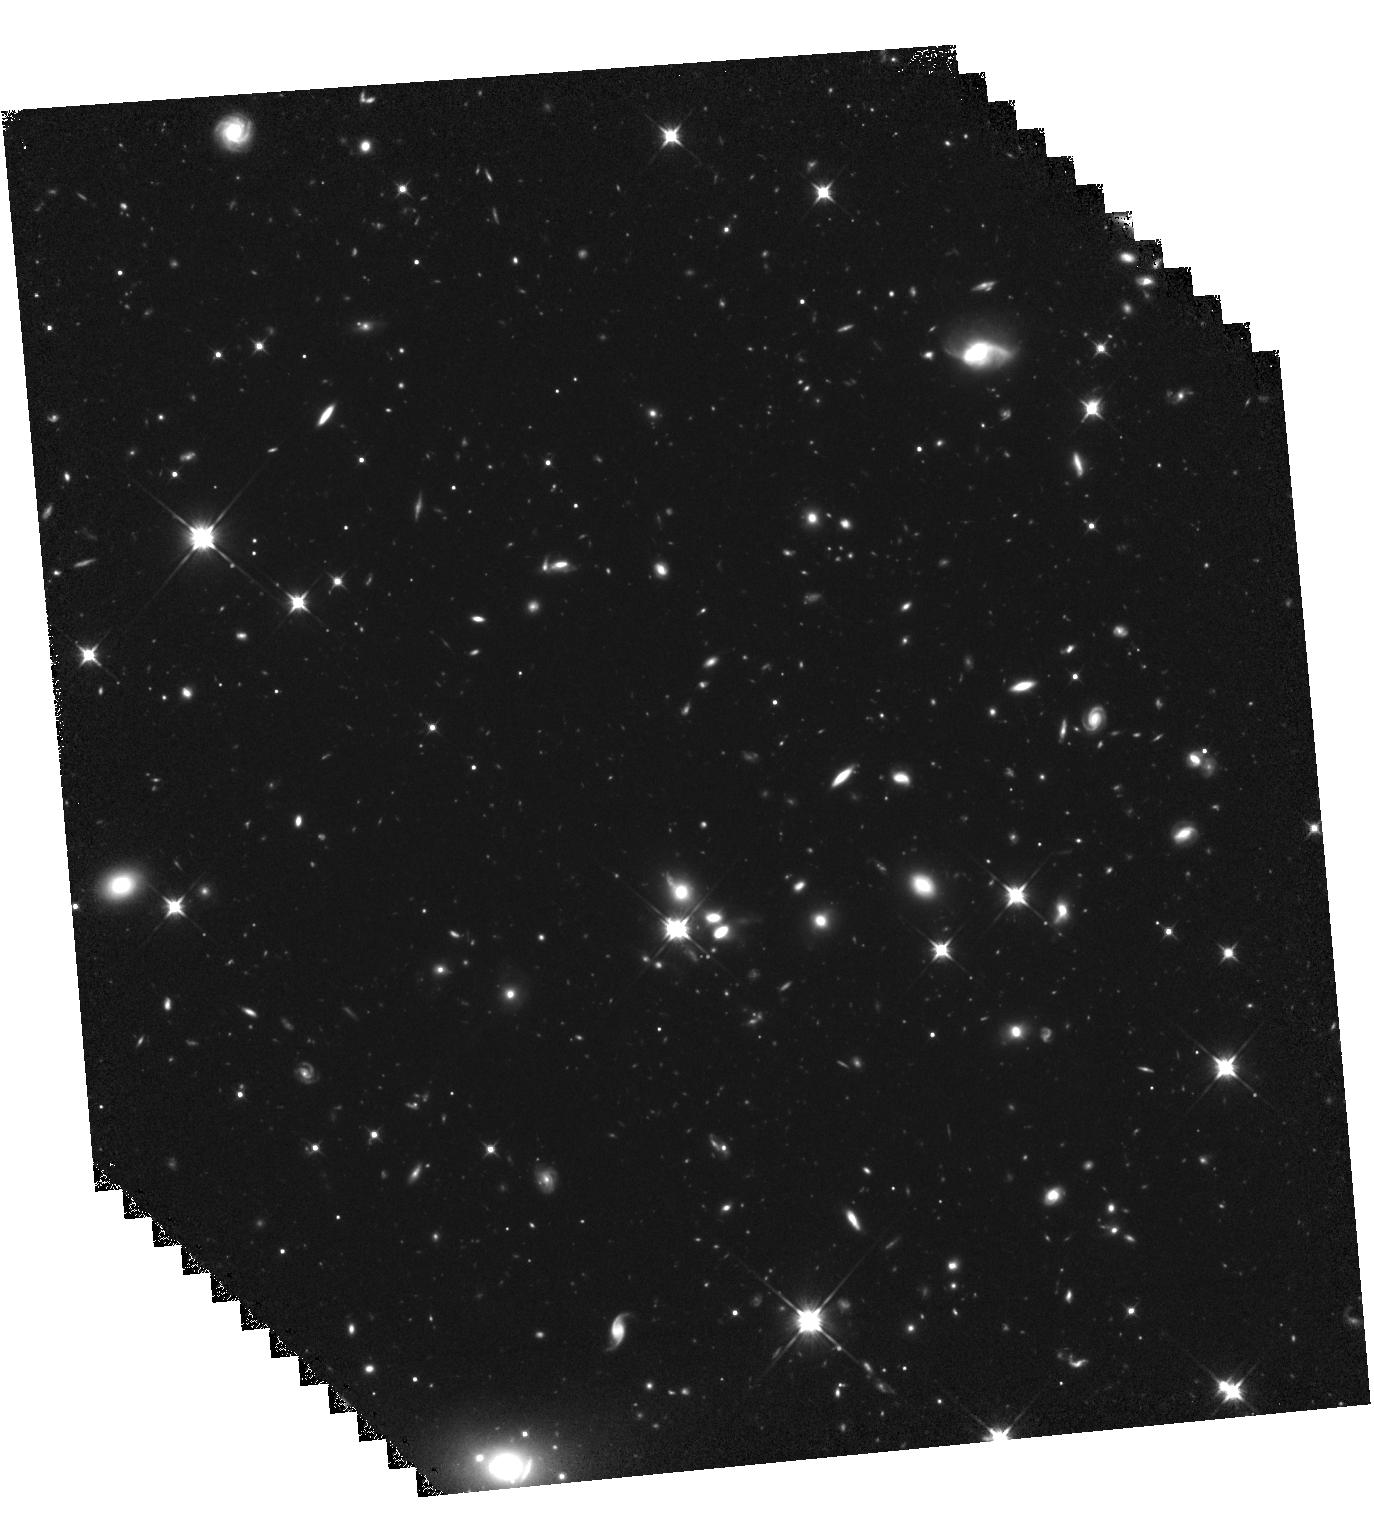
Target: GRB050814. Instrument: WFC3/IR. Filter: F110W. Exposure: 2.2 h. Observation ID: hst_15644_19_wfc3_ir_f110w_idxm19

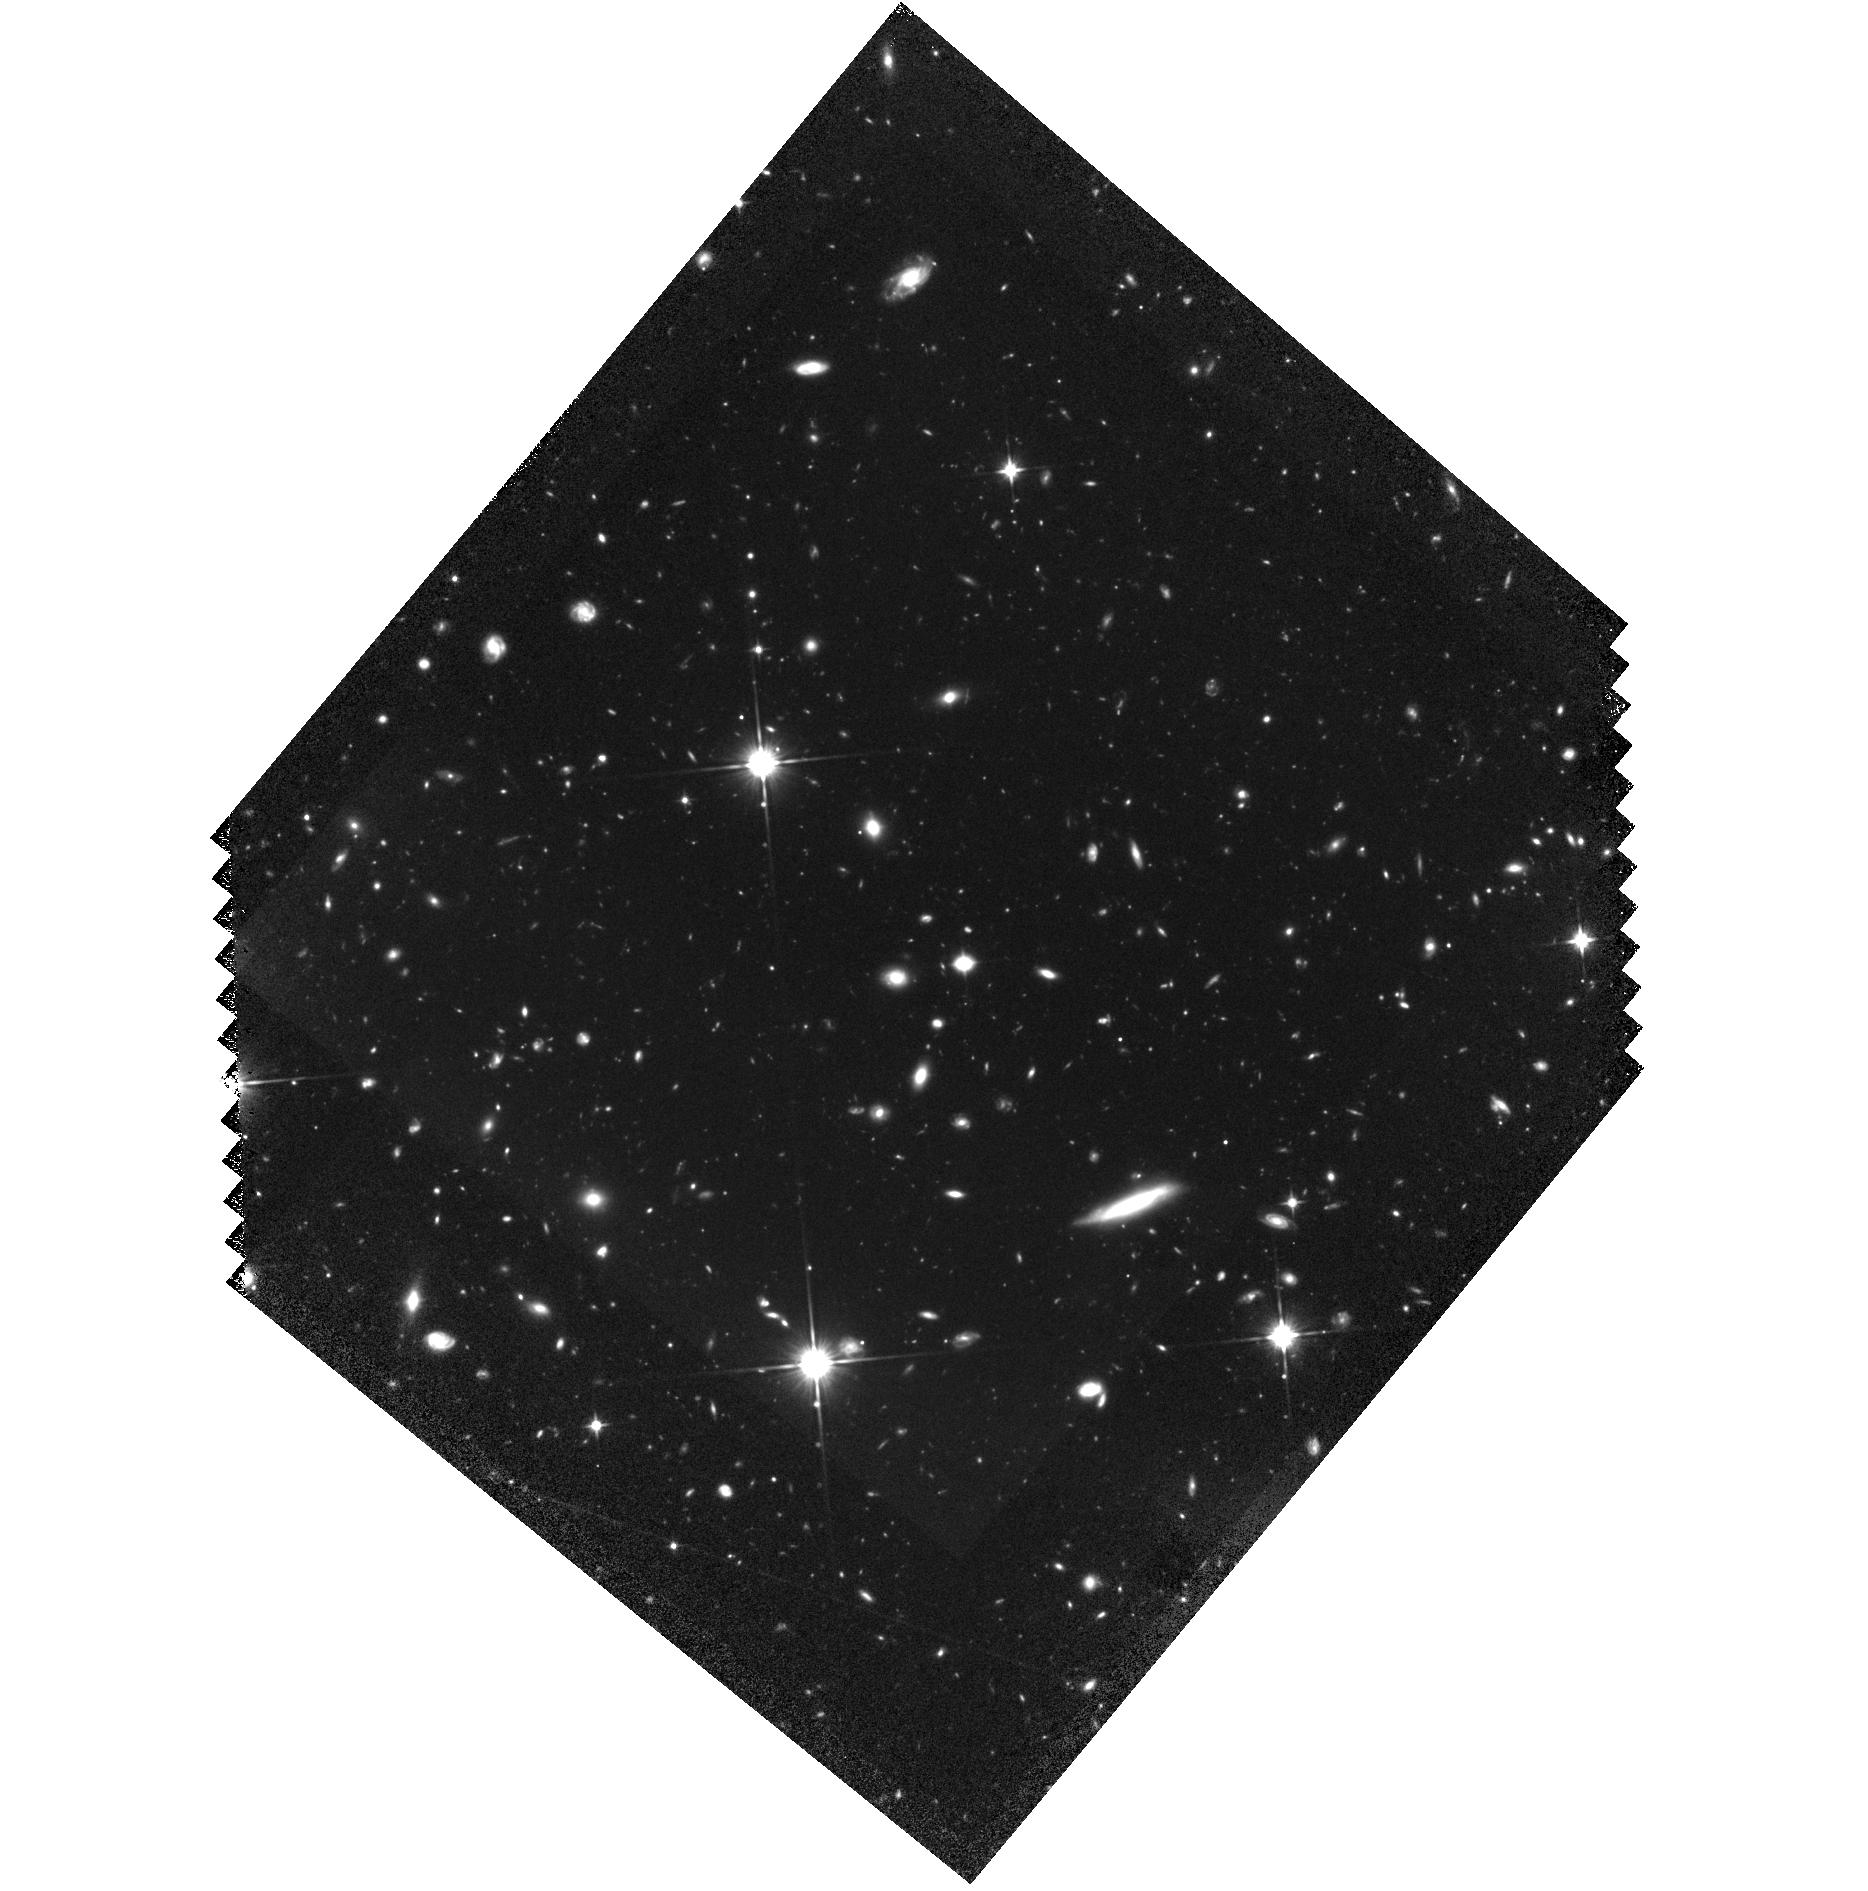
Target: GRB111008A. Instrument: WFC3/IR. Filter: F110W. Exposure: 2 h. Observation ID: hst_15644_66_wfc3_ir_f110w_idxm66

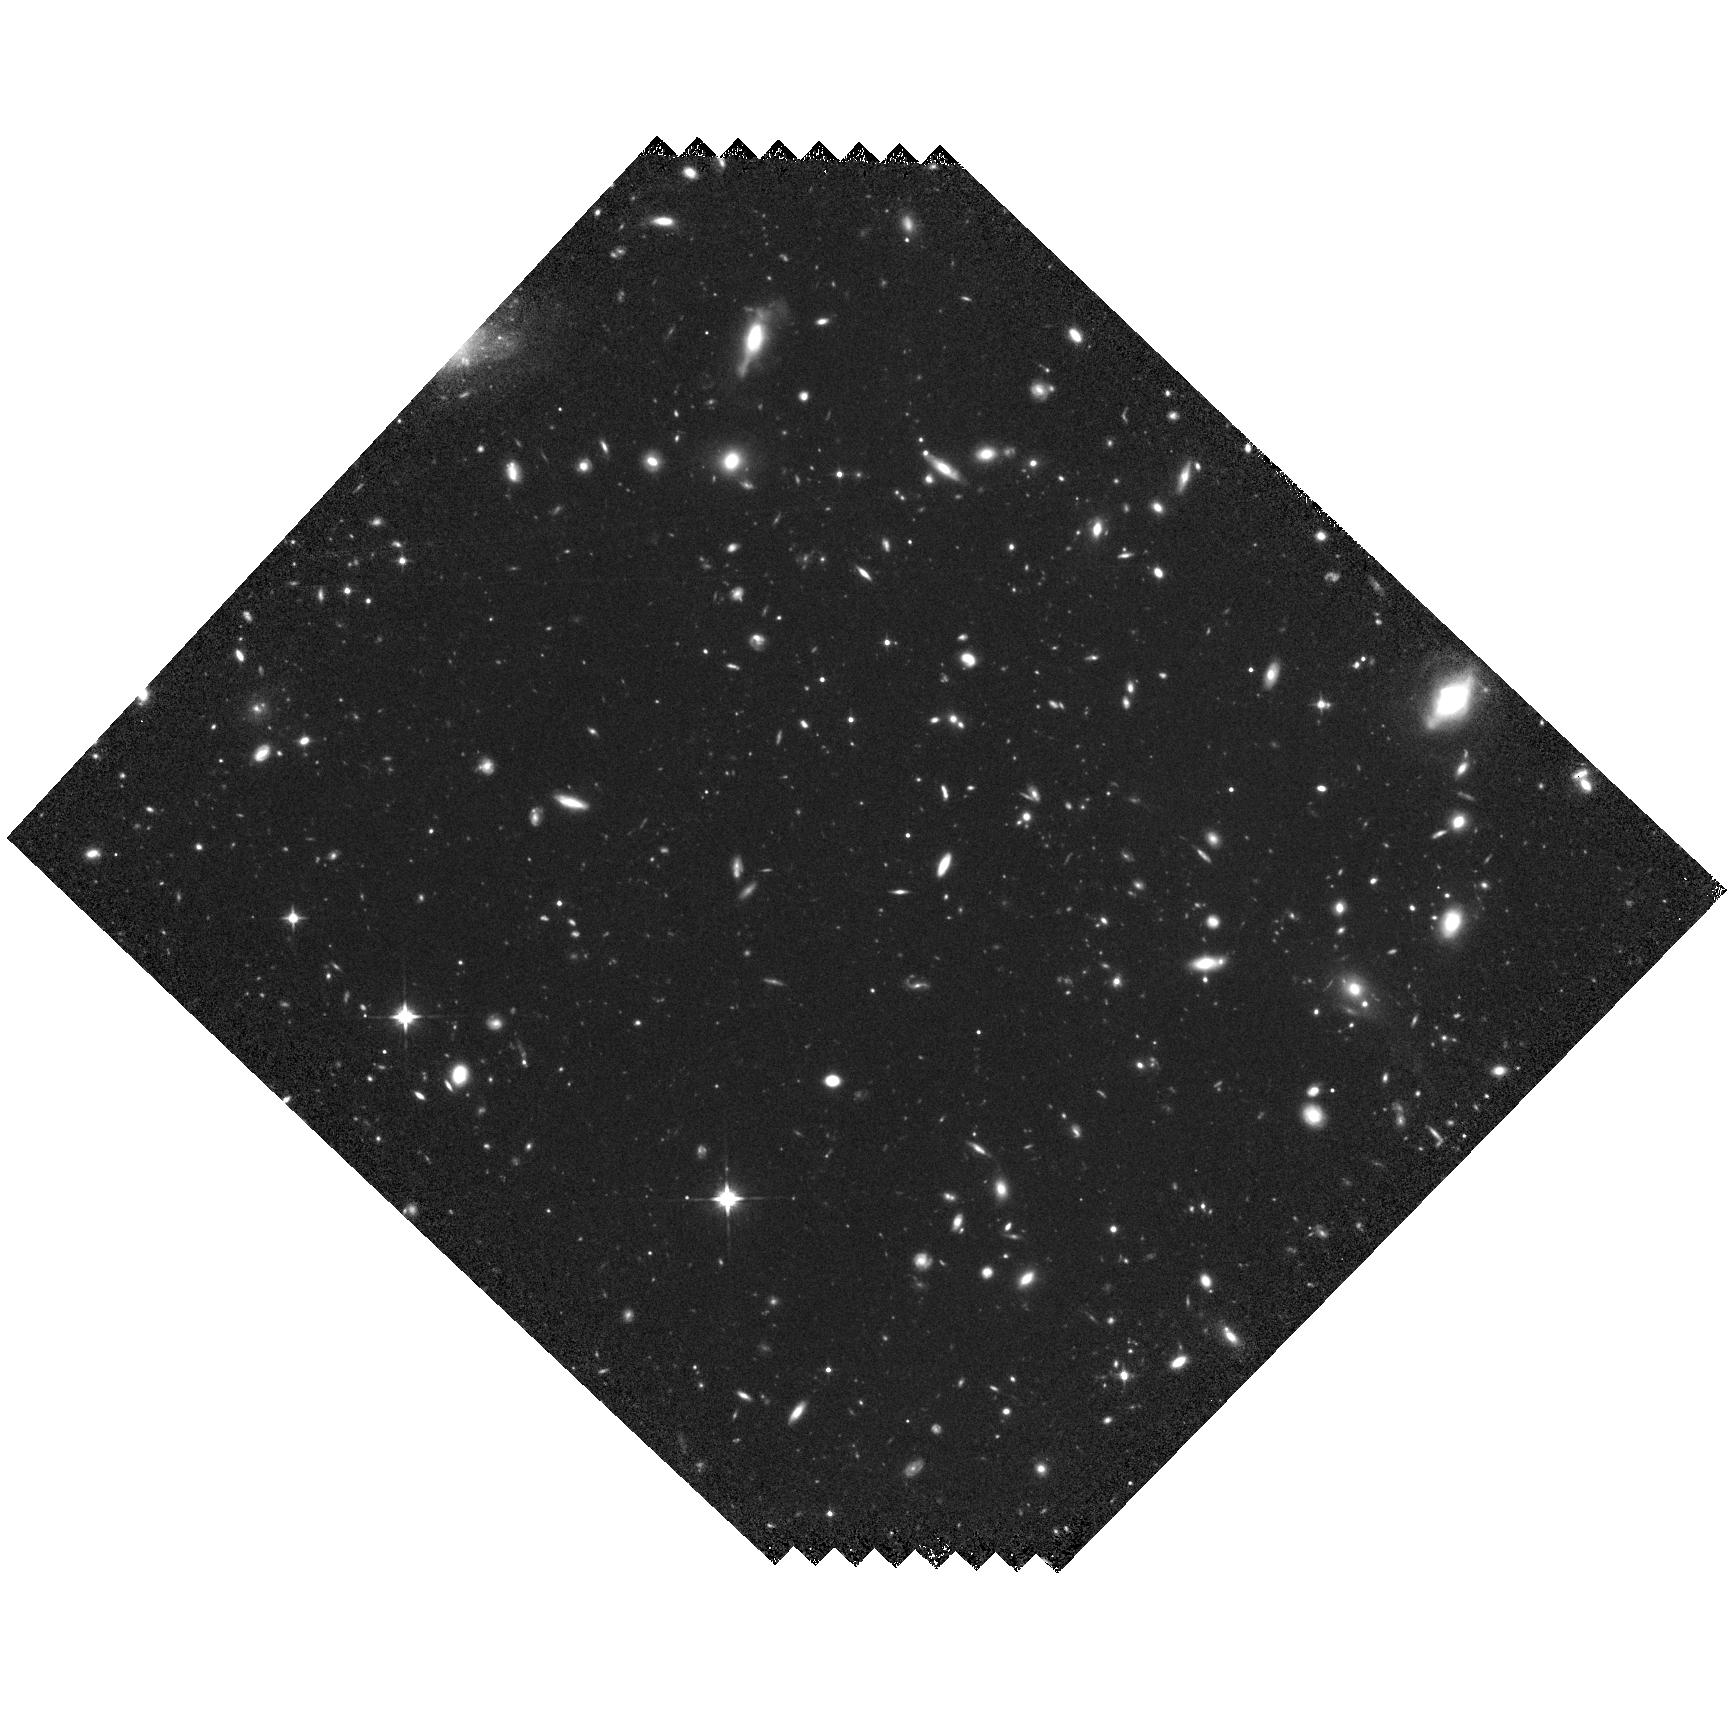
Target: GRB100513A. Instrument: WFC3/IR. Filter: F110W. Exposure: 1.3 h. Observation ID: hst_15644_11_wfc3_ir_f110w_idxm11

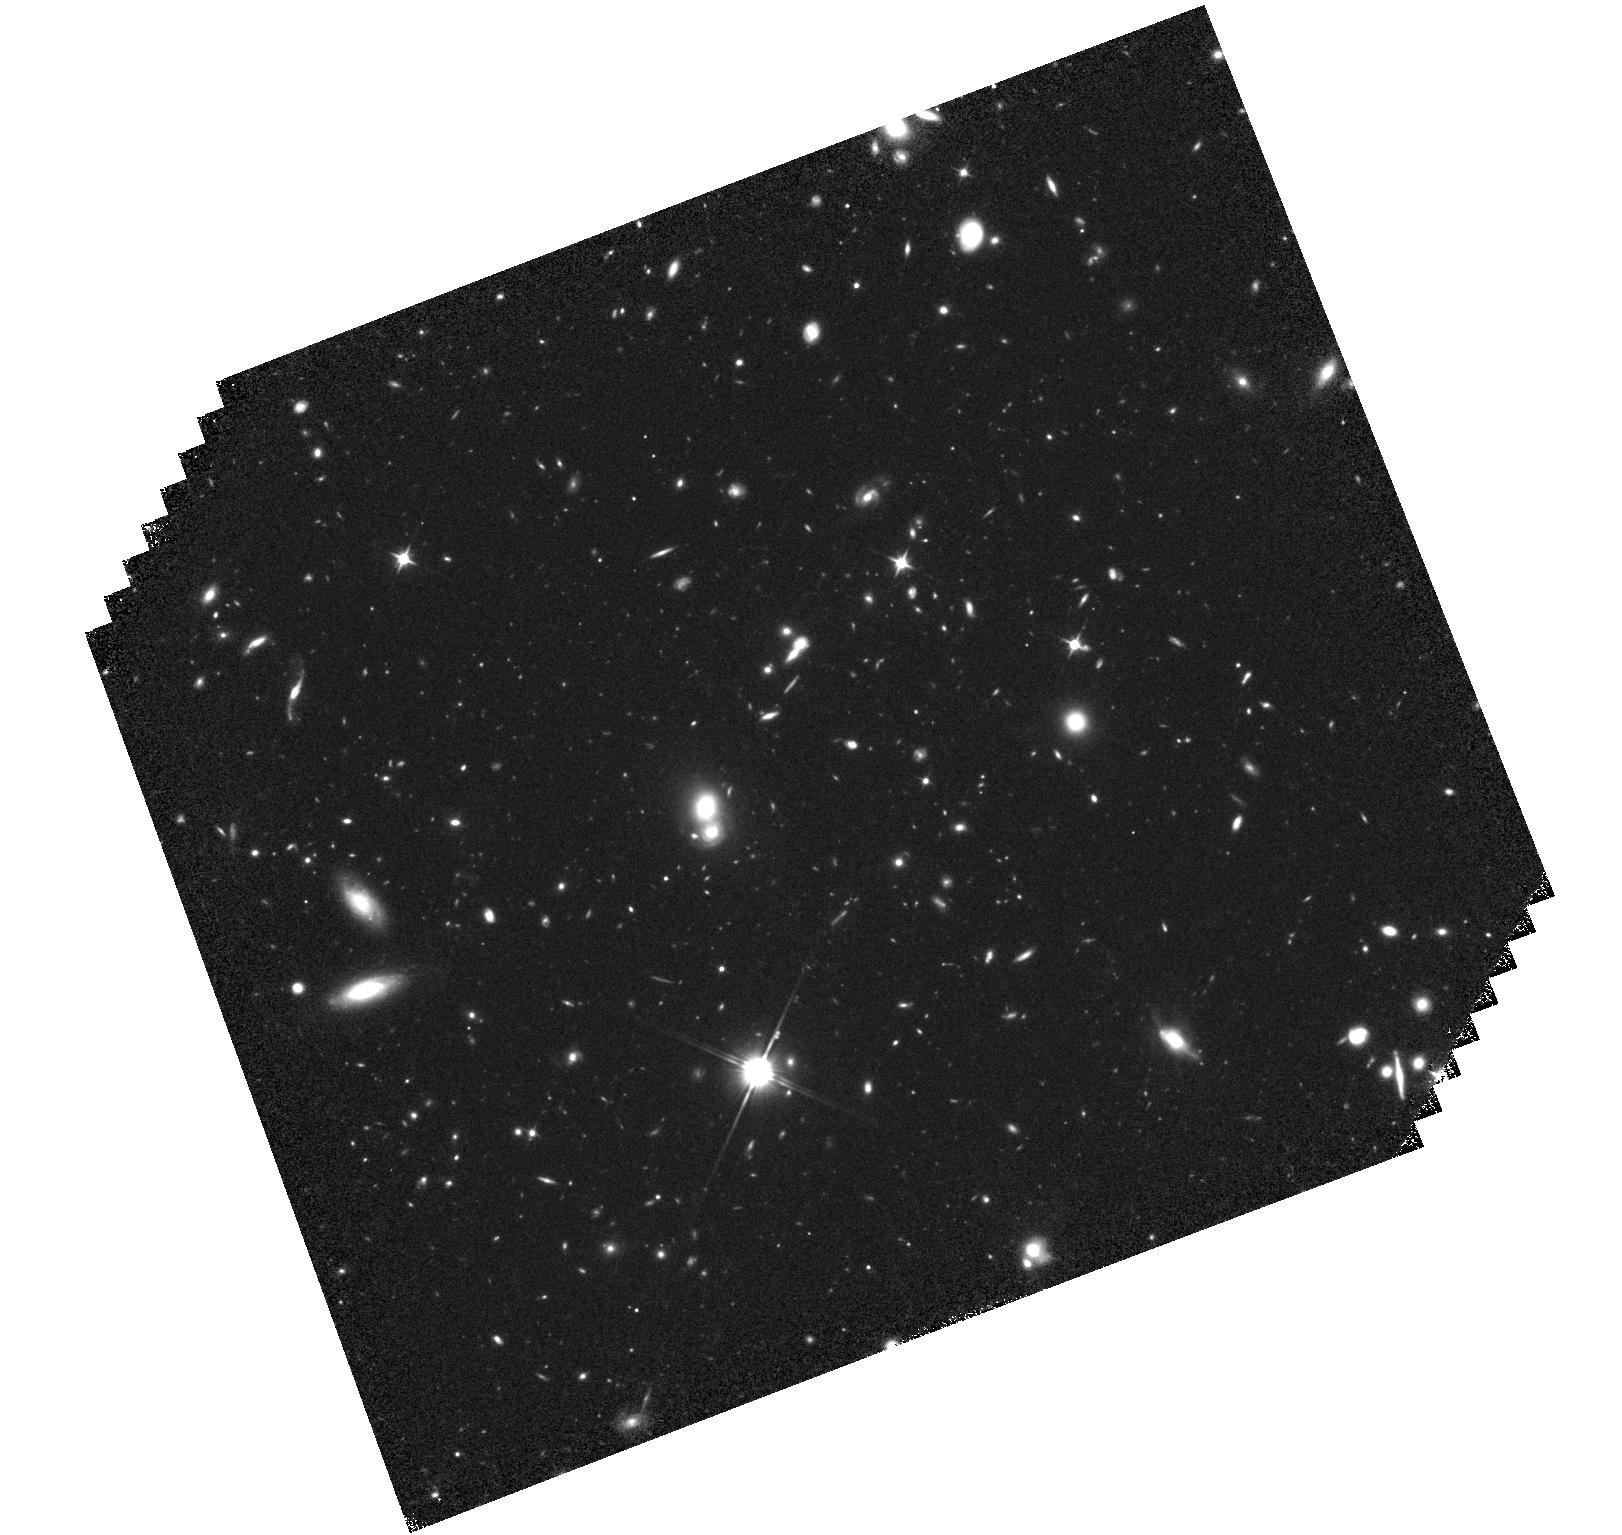
Target: GRB060206. Instrument: WFC3/IR. Filter: F110W. Exposure: 1.5 h. Observation ID: hst_15644_02_wfc3_ir_f110w_idxm02

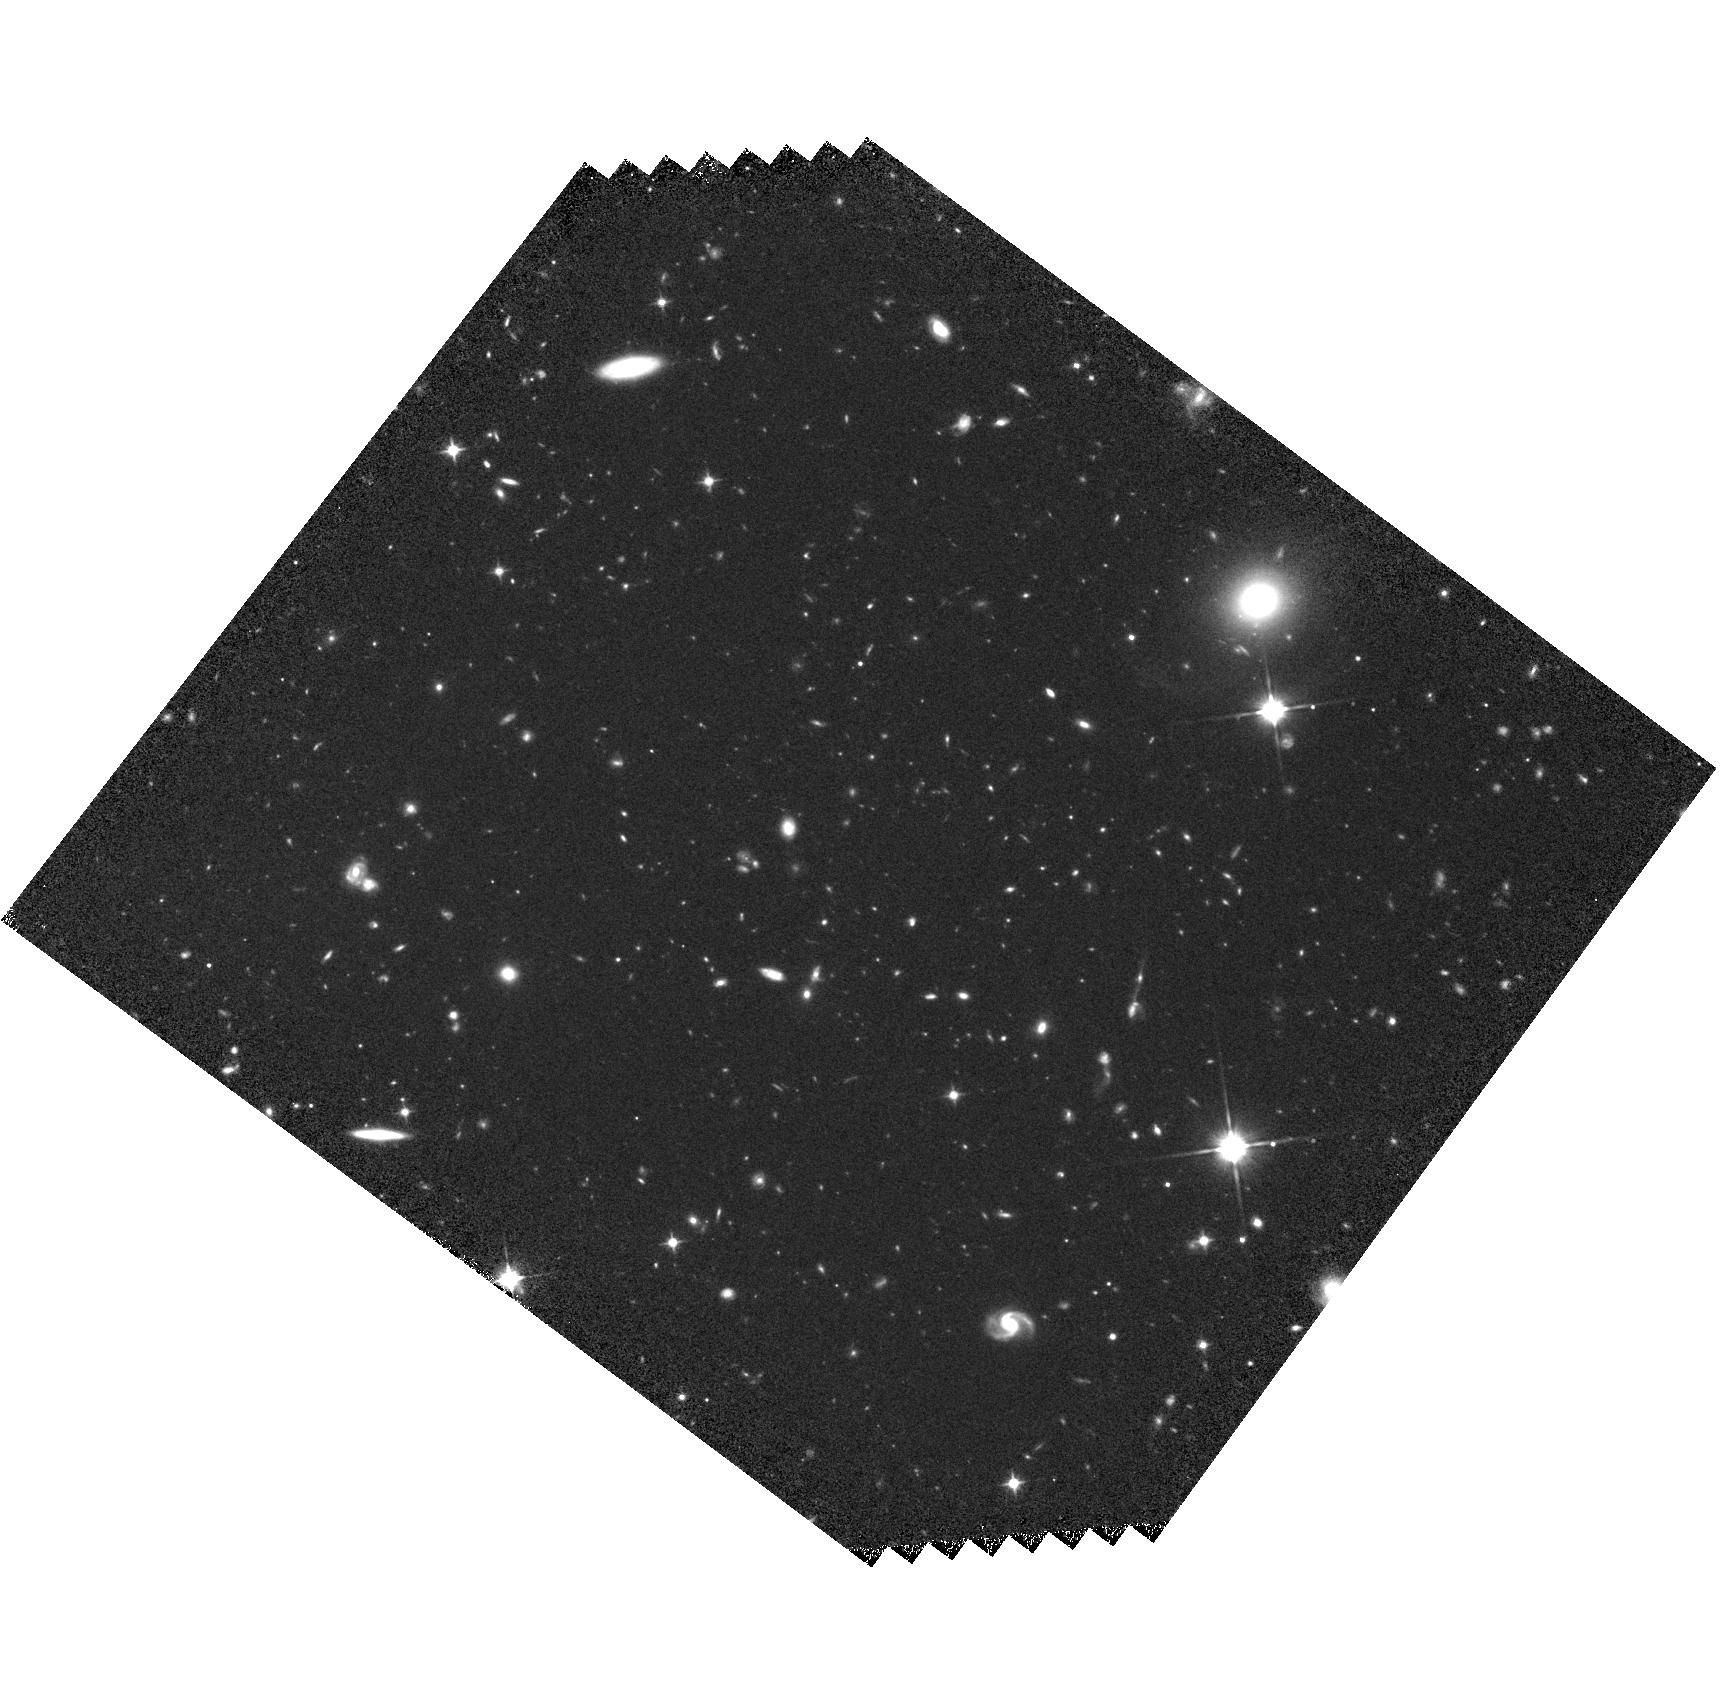
Target: GRB100219A. Instrument: WFC3/IR. Filter: F110W. Exposure: 1.3 h. Observation ID: hst_15644_08_wfc3_ir_f110w_idxm08

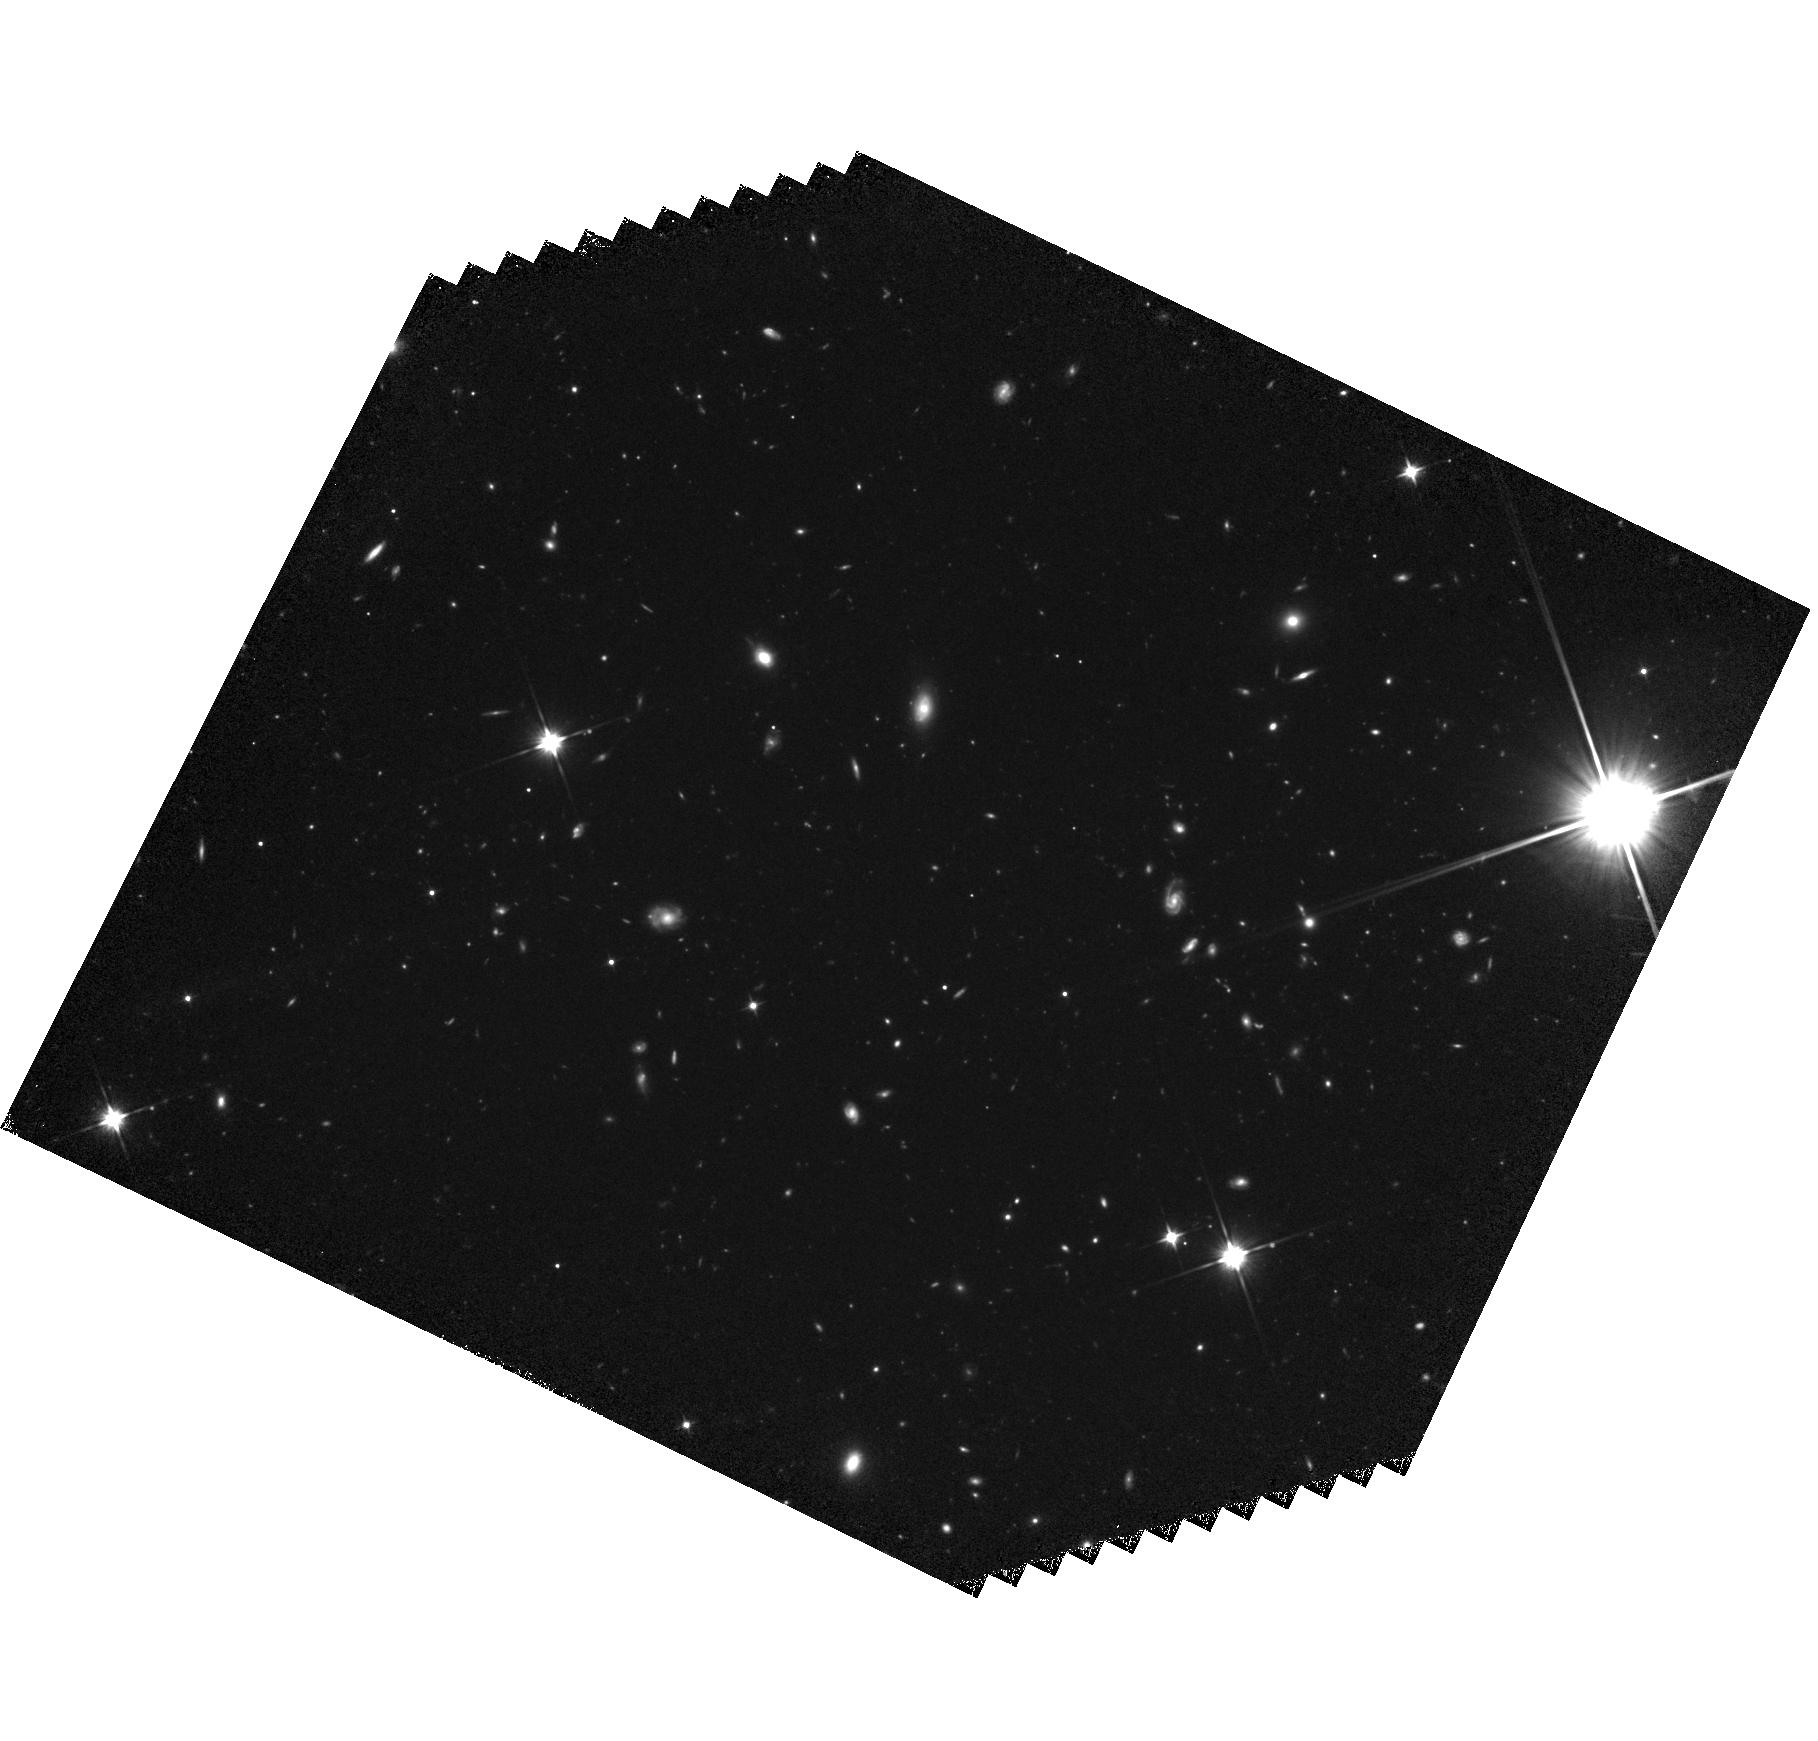
Target: GRB050502B. Instrument: WFC3/IR. Filter: F110W. Exposure: 2 h. Observation ID: hst_15644_17_wfc3_ir_f110w_idxm17

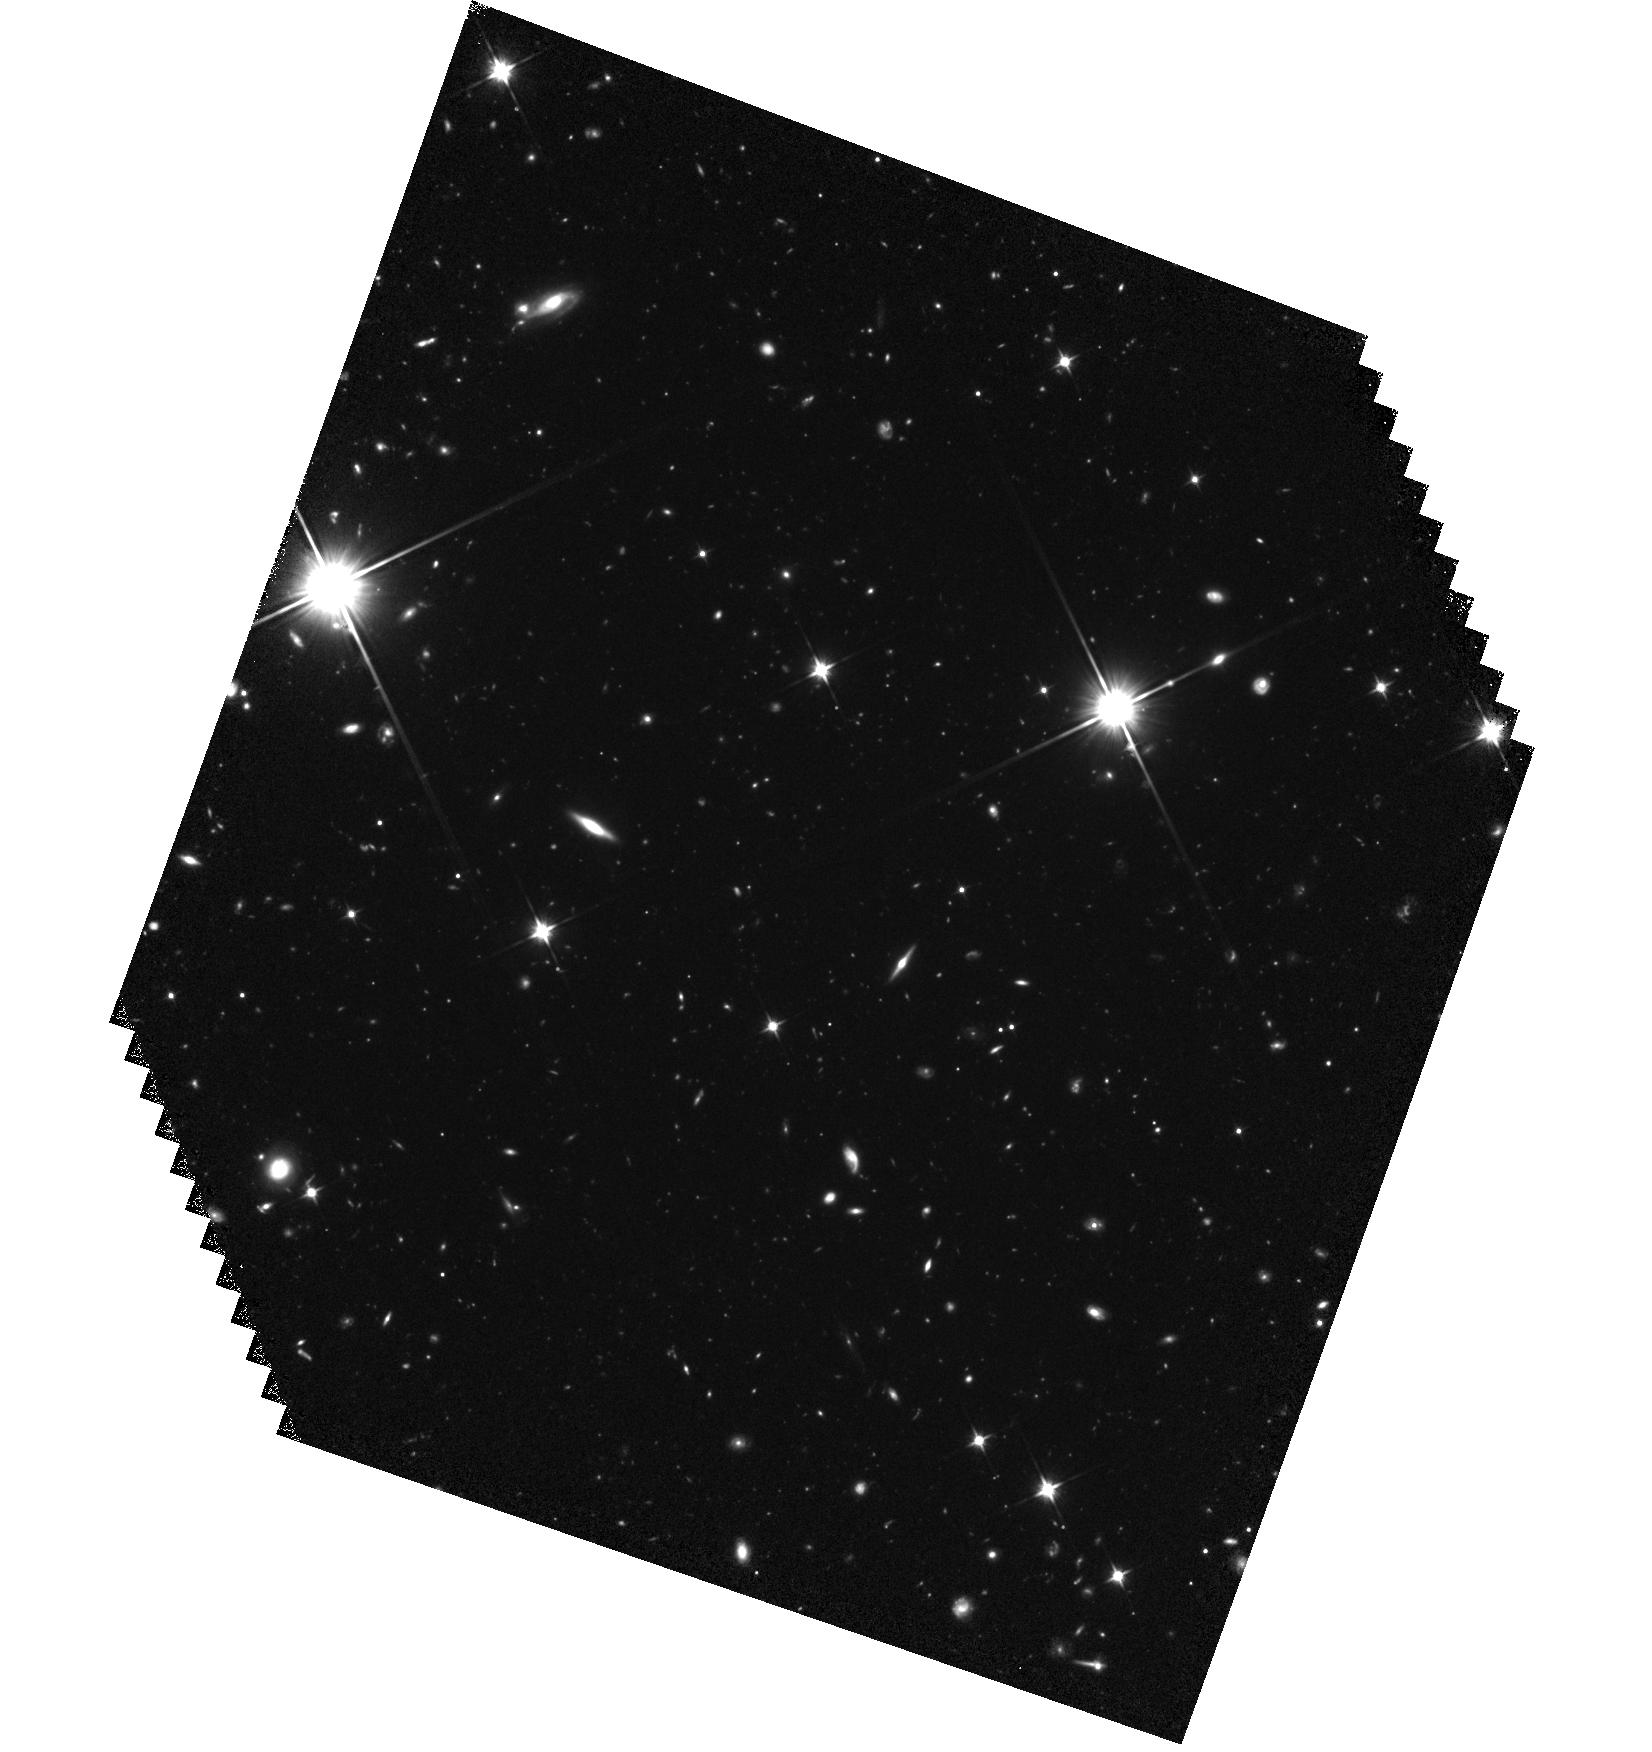
Target: GRB060510B. Instrument: WFC3/IR. Filter: F110W. Exposure: 2.3 h. Observation ID: hst_15644_14_wfc3_ir_f110w_idxm14

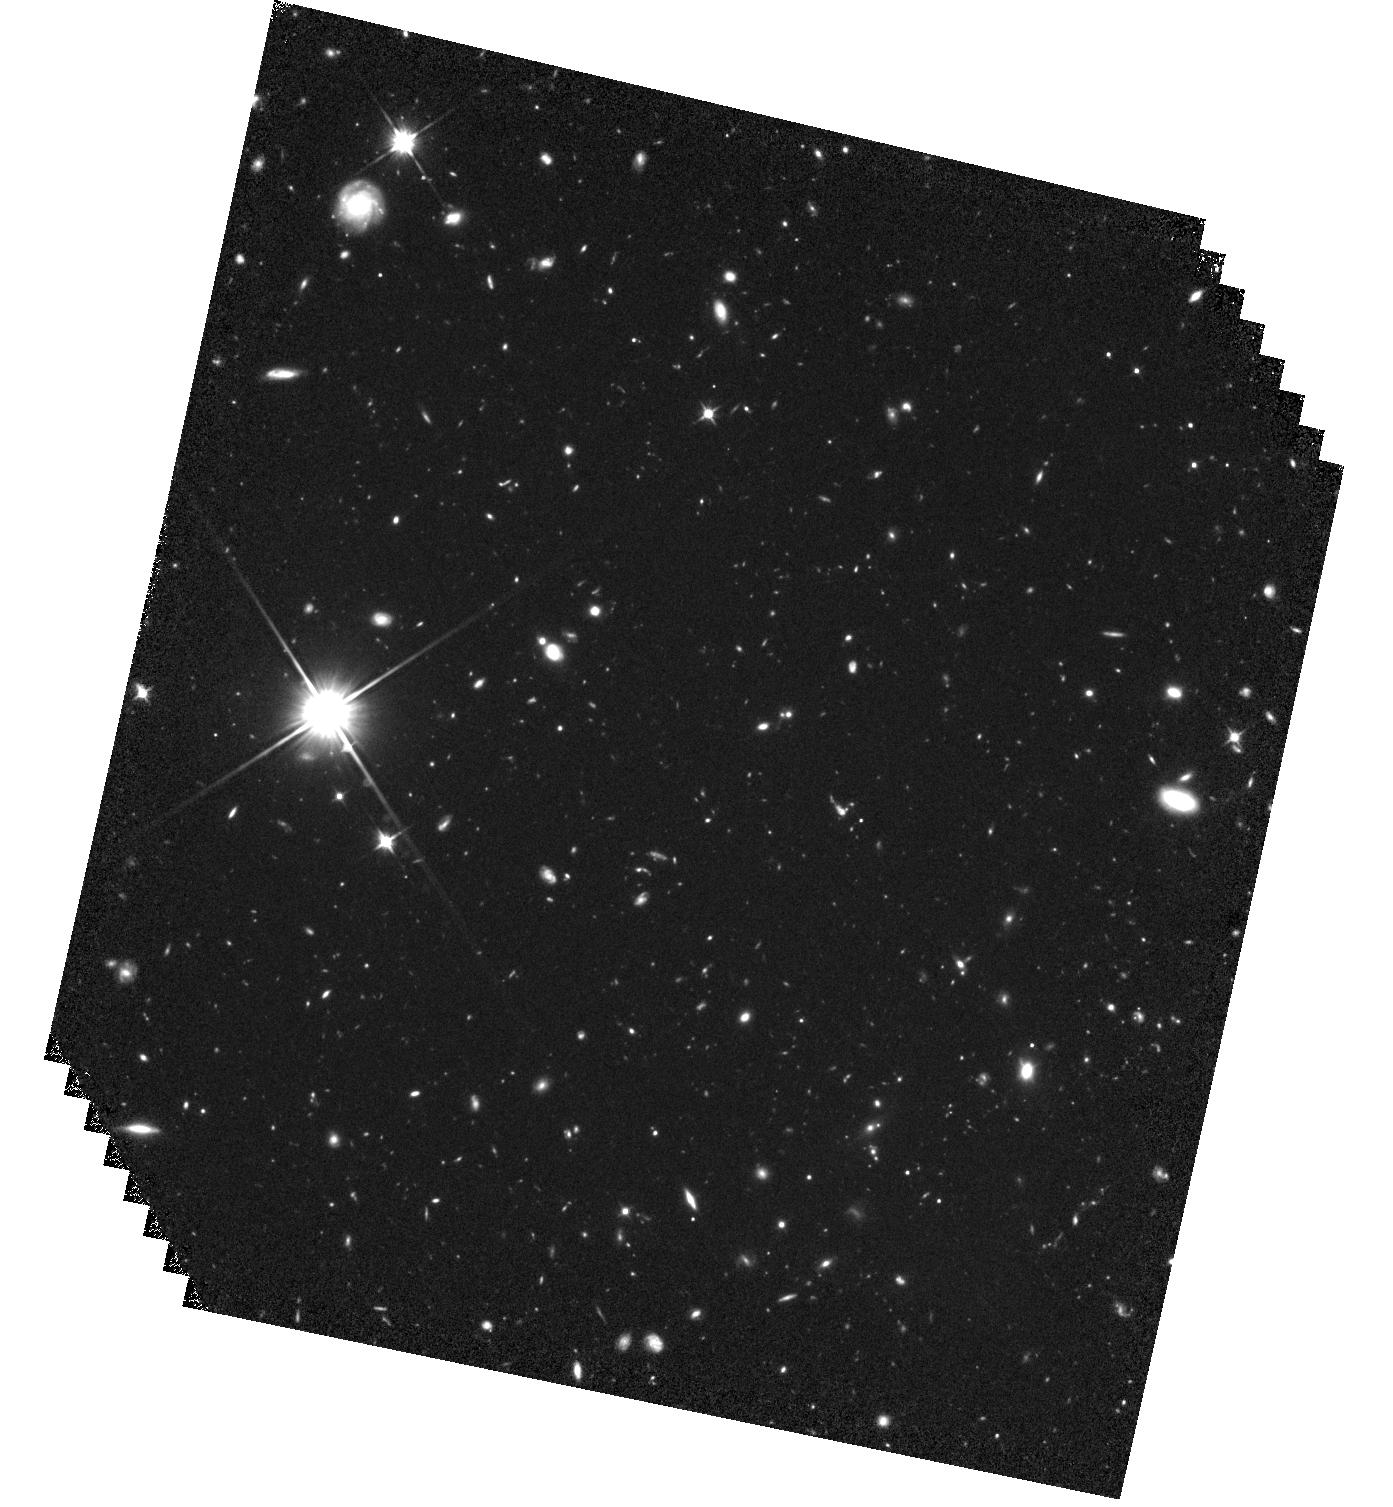
Target: GRB140518A. Instrument: WFC3/IR. Filter: F110W. Exposure: 1.5 h. Observation ID: hst_15644_10_wfc3_ir_f110w_idxm10

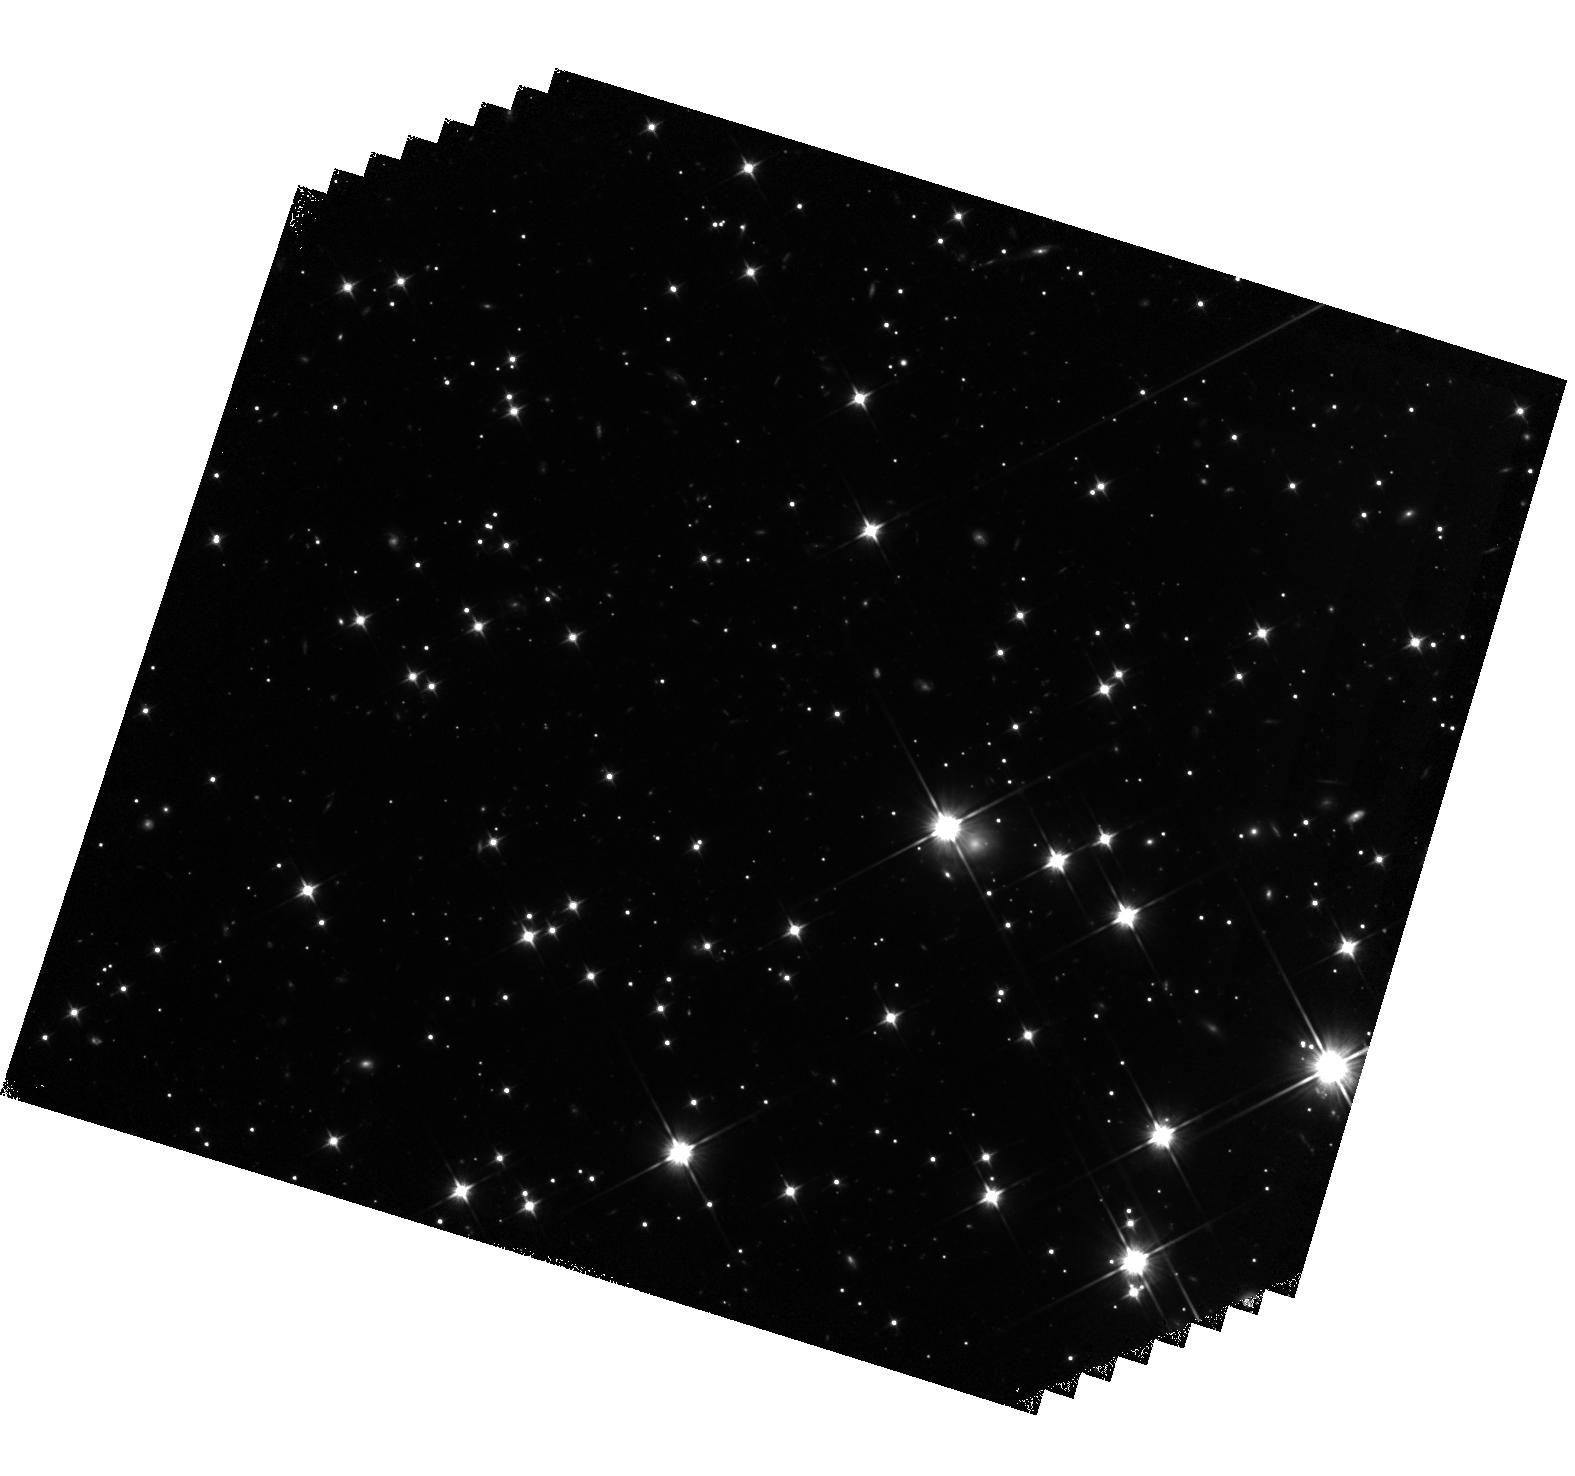
Target: GRB140614A. Instrument: WFC3/IR. Filter: F110W. Exposure: 1.6 h. Observation ID: hst_15644_05_wfc3_ir_f110w_idxm05

An Independent View of the z=5 Galaxy Population (PI: Perley, Daniel)

Even as successive generations of HST (and soon, JWST) surveys push further to the high-redshift frontiers, they remain blind to the contribution of the smallest galaxies except via extrapolation. Gamma-ray bursts offer a powerful and dust-independent means to directly measure the contribution to cosmic star-formation from these galaxies and to verify our understanding of high-redshift galaxy populations generally. We propose for moderately deep WFC3-IR observations of a population of 23 GRB host galaxies between 4.0<z<5.5 in order to independently assess the nature of the star-forming galaxy population at this epoch, resolve disagreements between earlier (shallower and smaller) campaigns, and bridge previous work on the lower-redshift and higher-redshift GRB host populations. Our observations will also shed light on the nature of metal-poor galaxies and unusual dust-extinction sightlines uniquely revealed by distant GRBs.